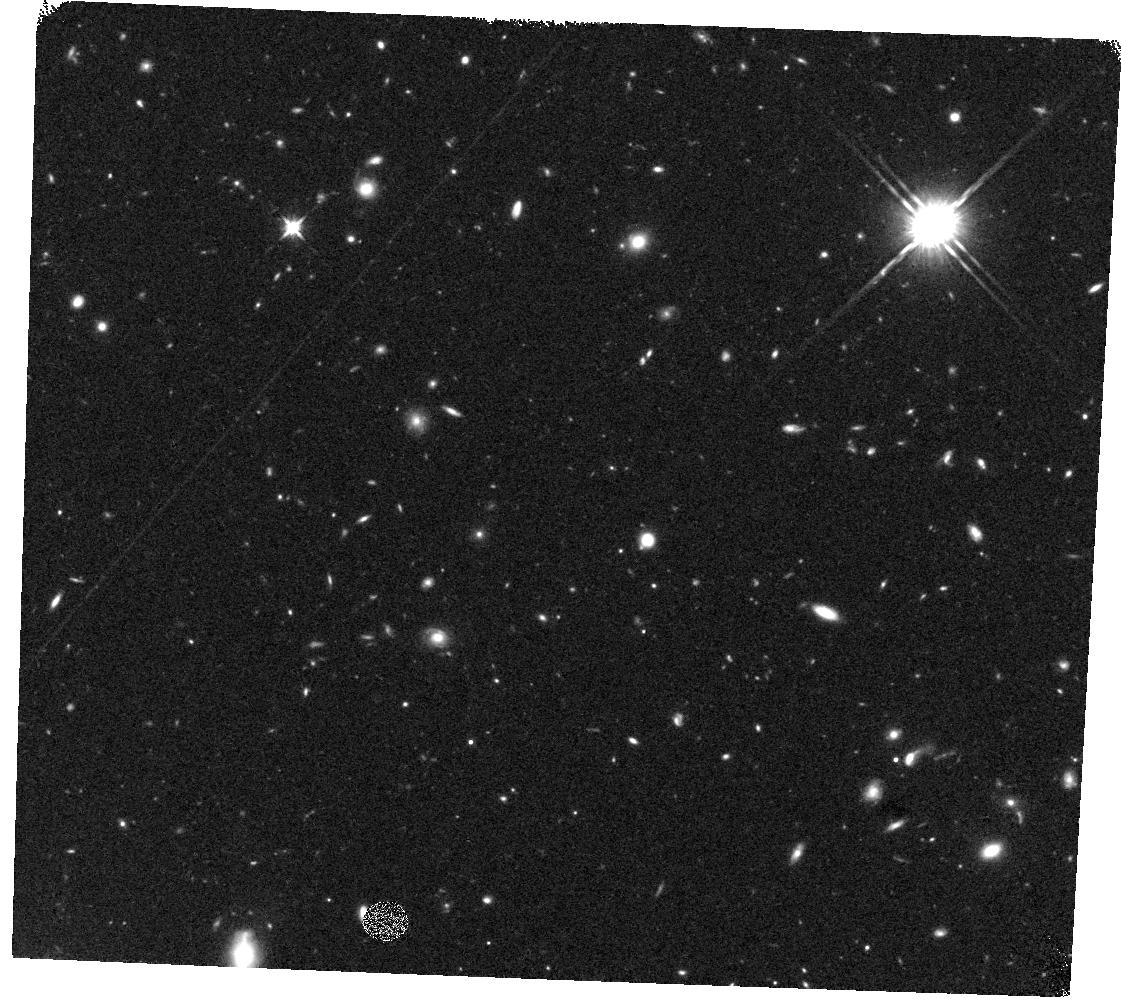
Target: GOODSN-ORI135-V2A. Instrument: WFC3/IR. Filter: F125W. Exposure: 19 min. Observation ID: hst_12443_2a_wfc3_ir_f125w_iboe2a

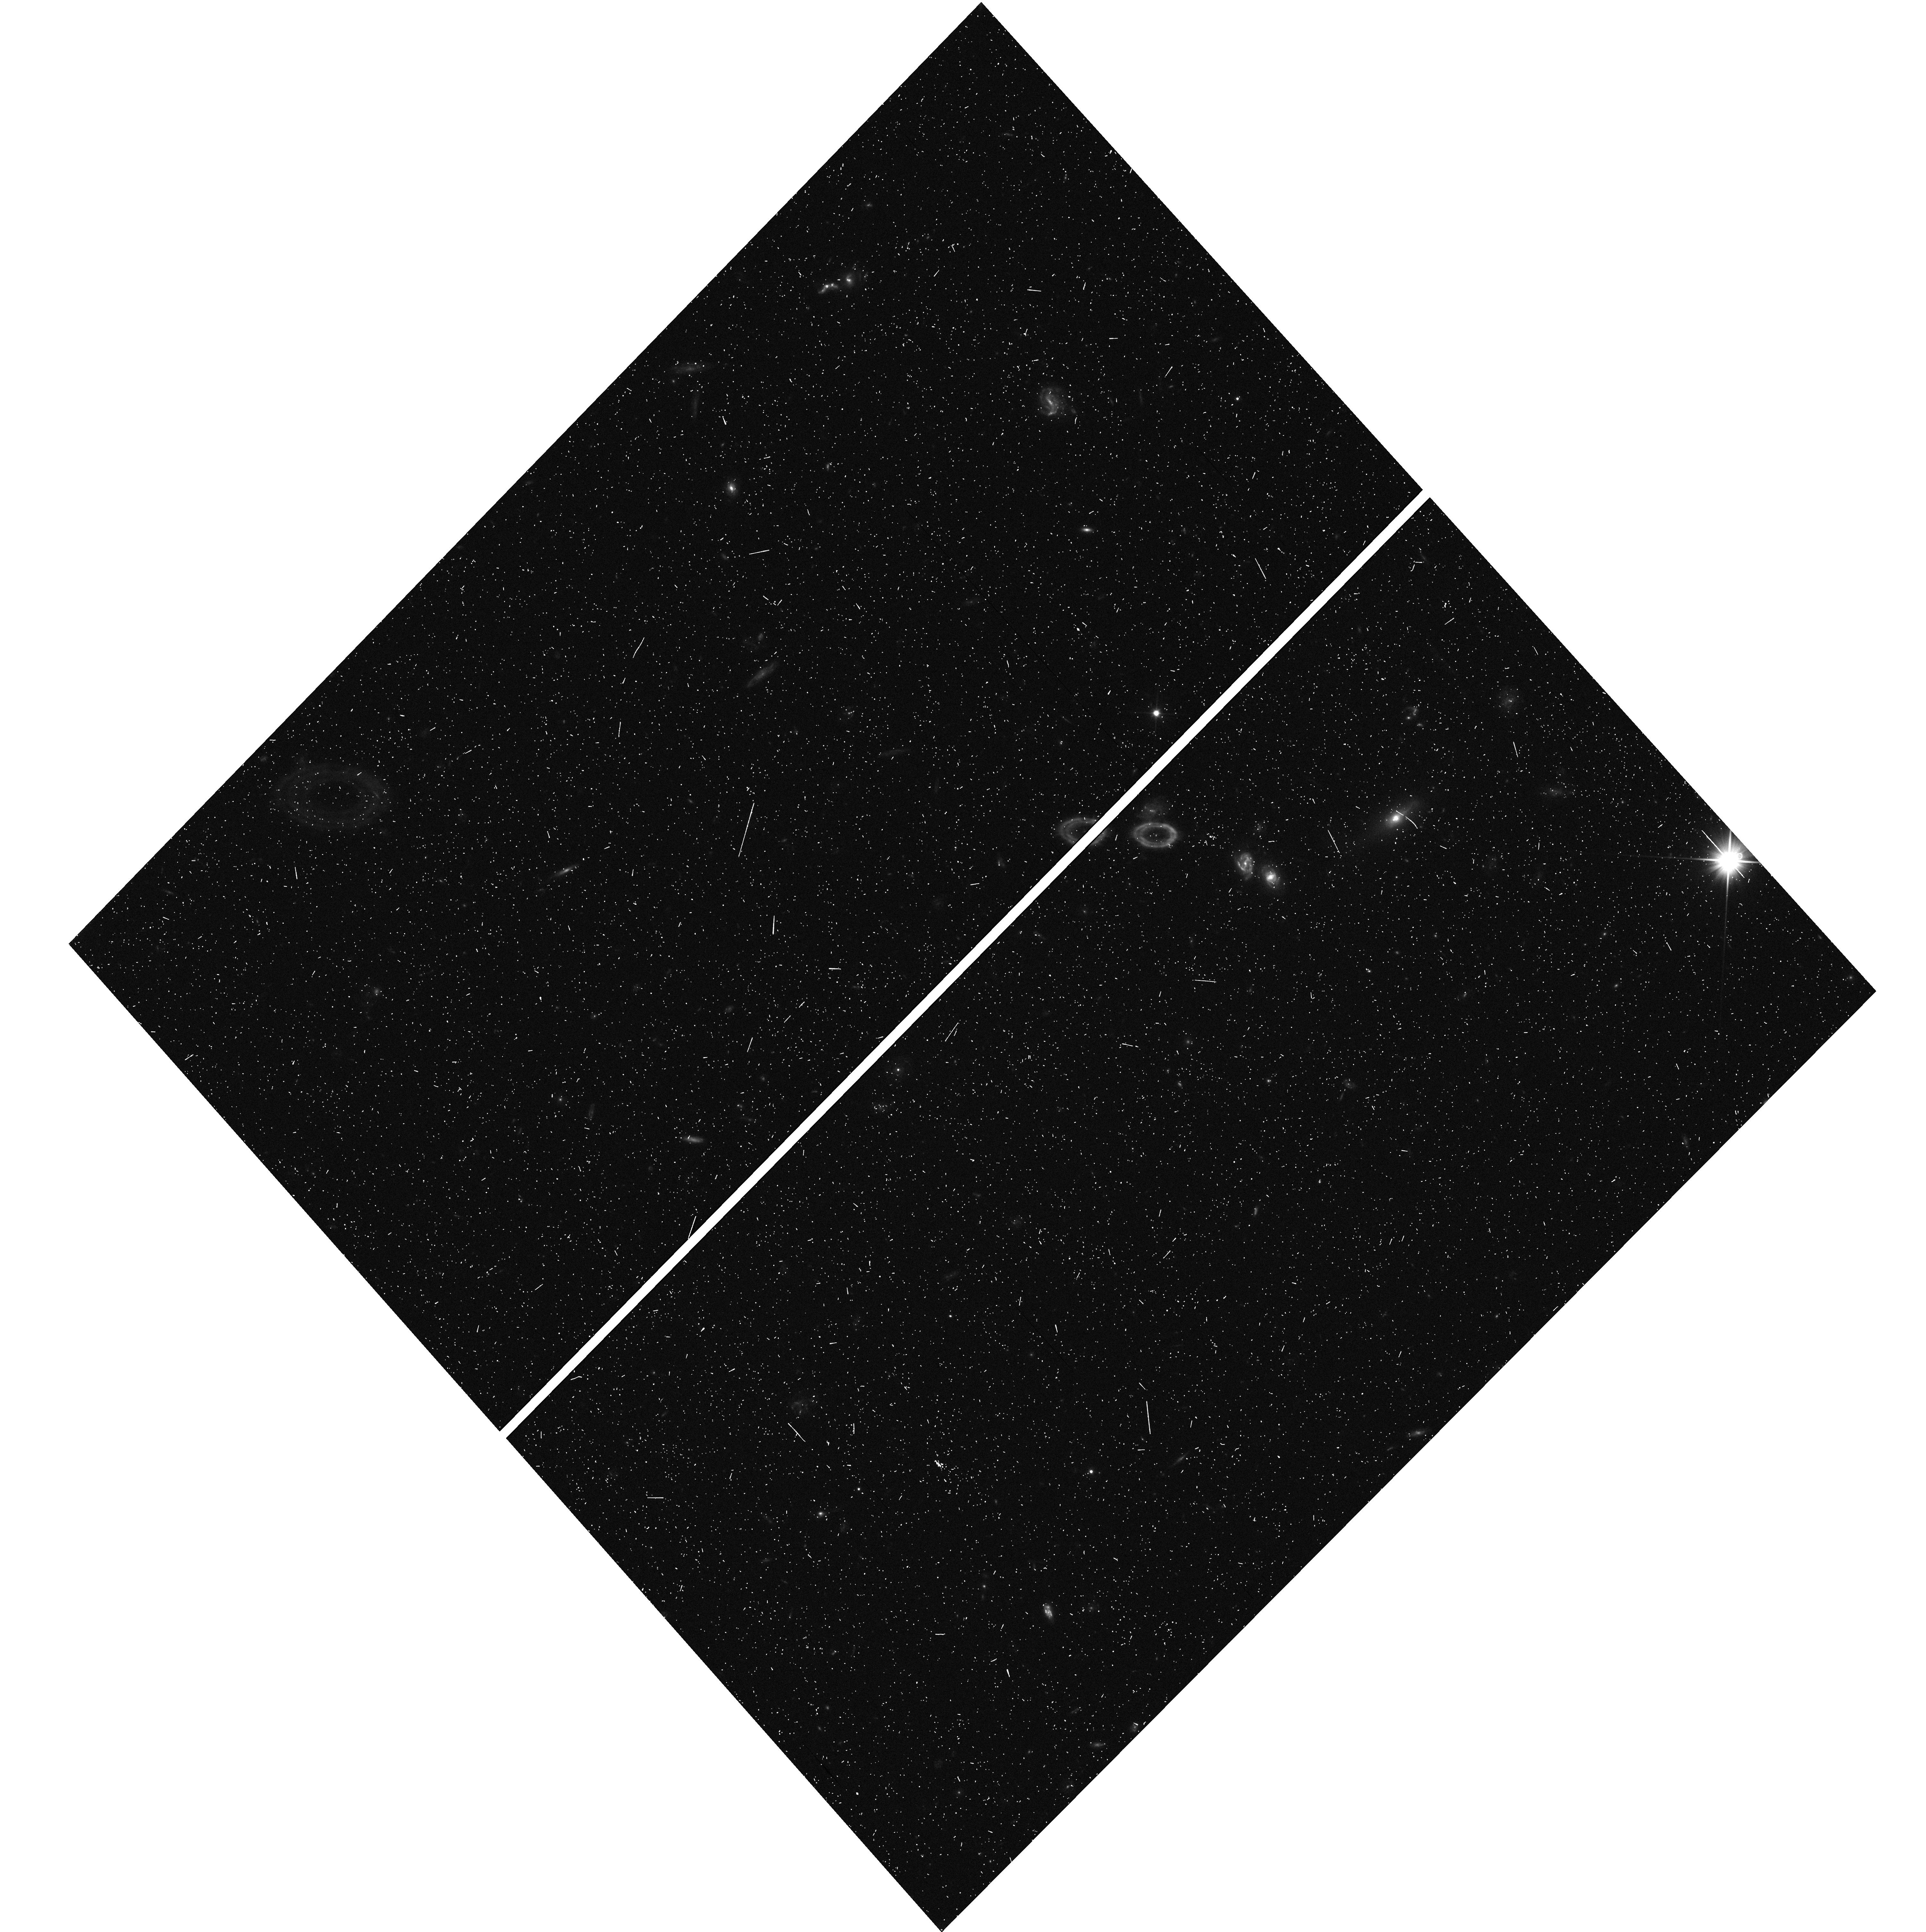
Target: GOODSN-ORI180-V1R. Instrument: WFC3/UVIS. Filter: F350LP. Exposure: 7 min. Observation ID: hst_12443_6r_wfc3_uvis_f350lp_iboe6r

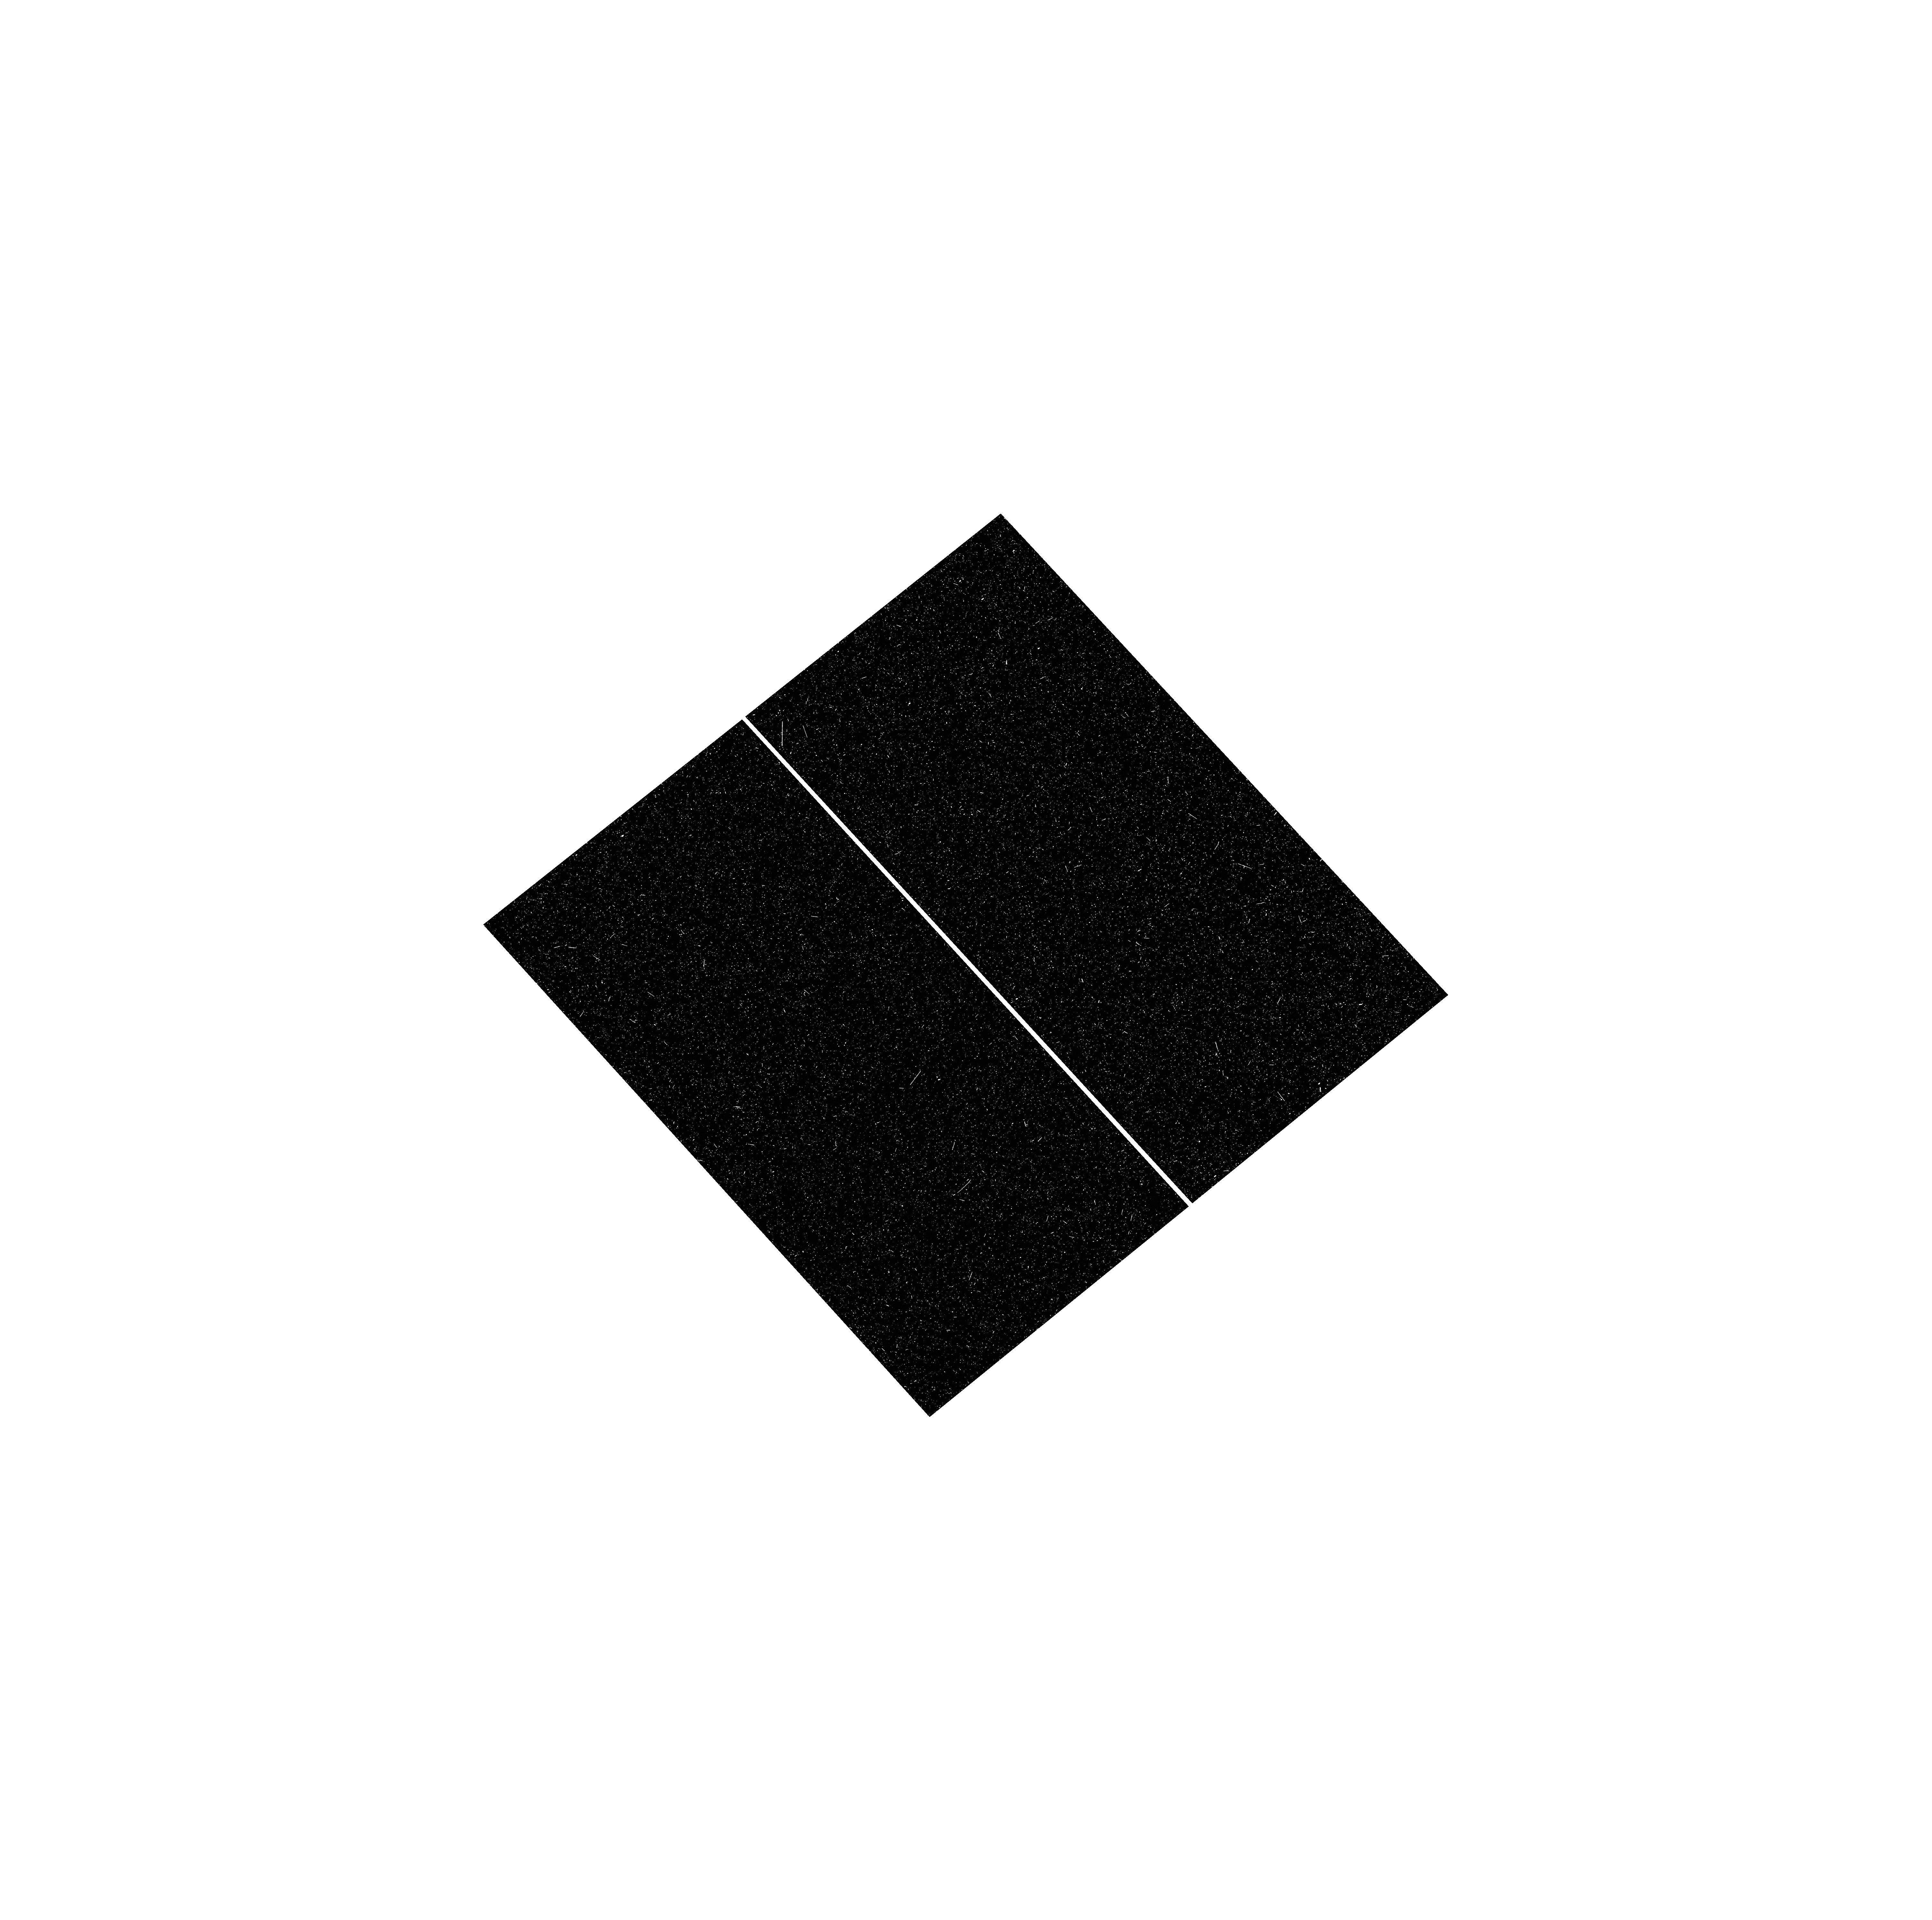
Target: GOODN-ORI090-V3J. Instrument: WFC3/UVIS. Filter: F275W. Exposure: 18 min. Observation ID: hst_12443_3j_wfc3_uvis_f275w_iboe3j

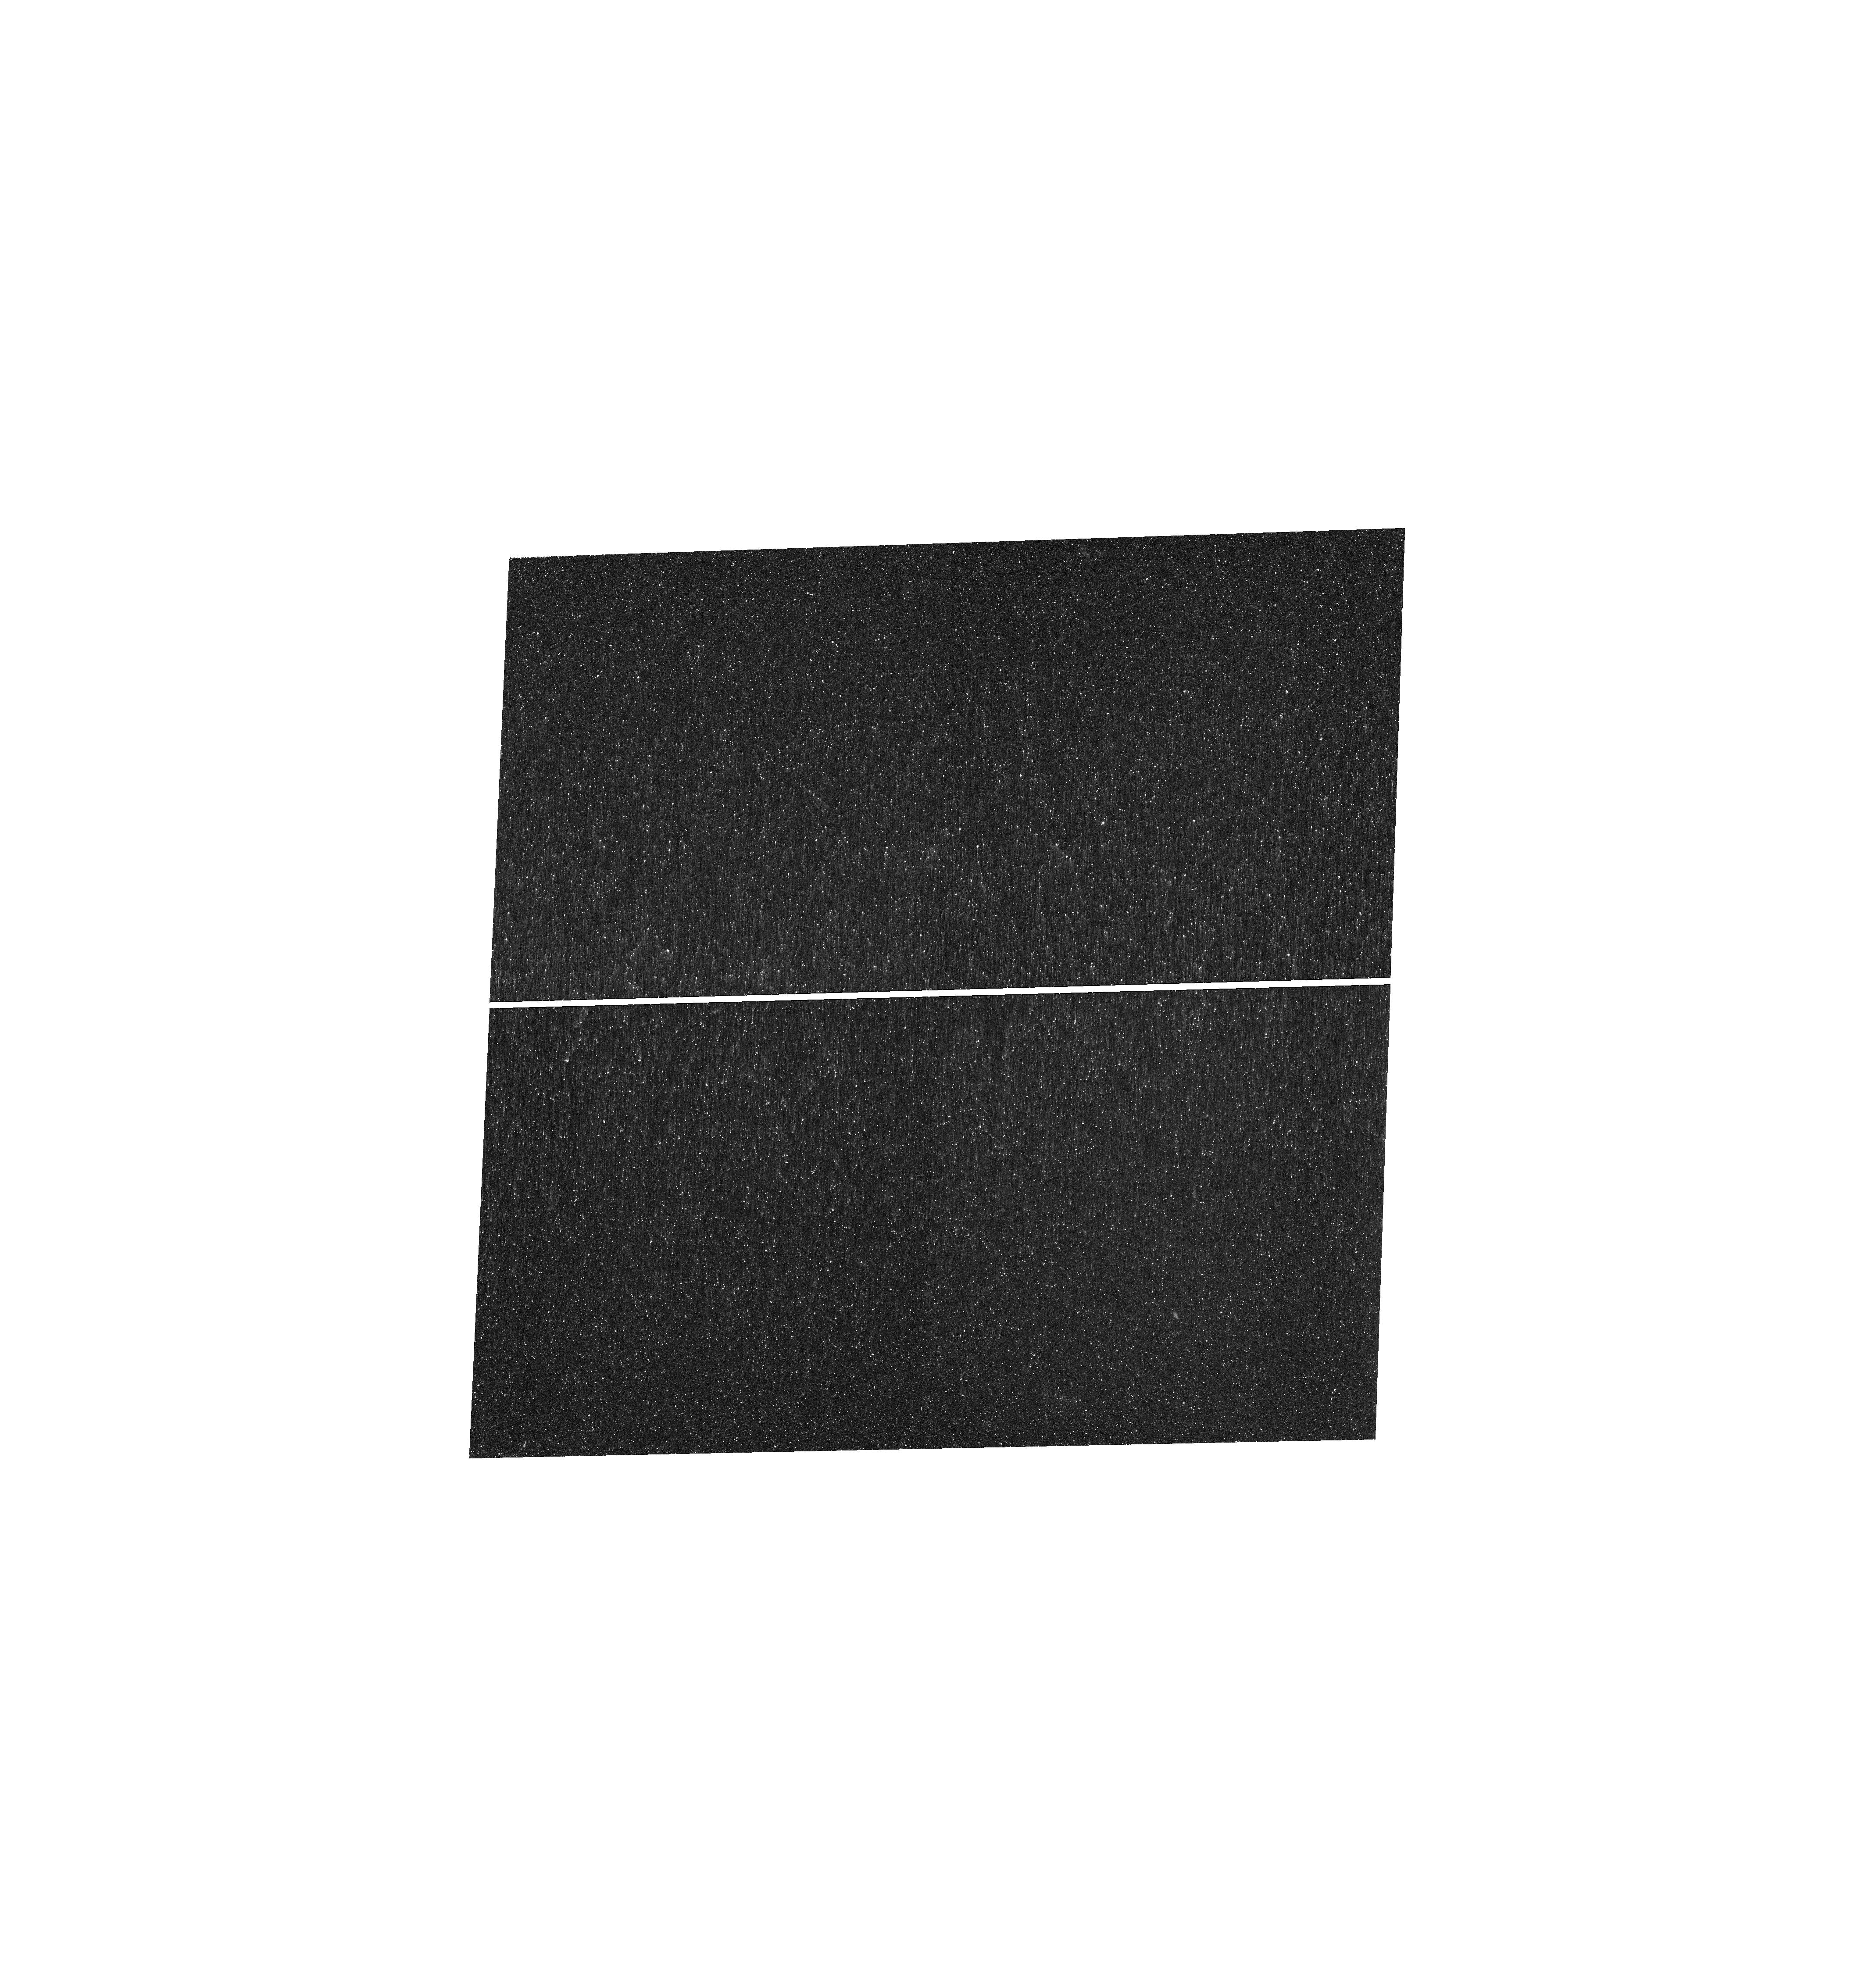
Target: GOODSN-ORI135-V2H. Instrument: WFC3/UVIS. Filter: F275W. Exposure: 28 min. Observation ID: hst_12443_2h_wfc3_uvis_f275w_iboe2h

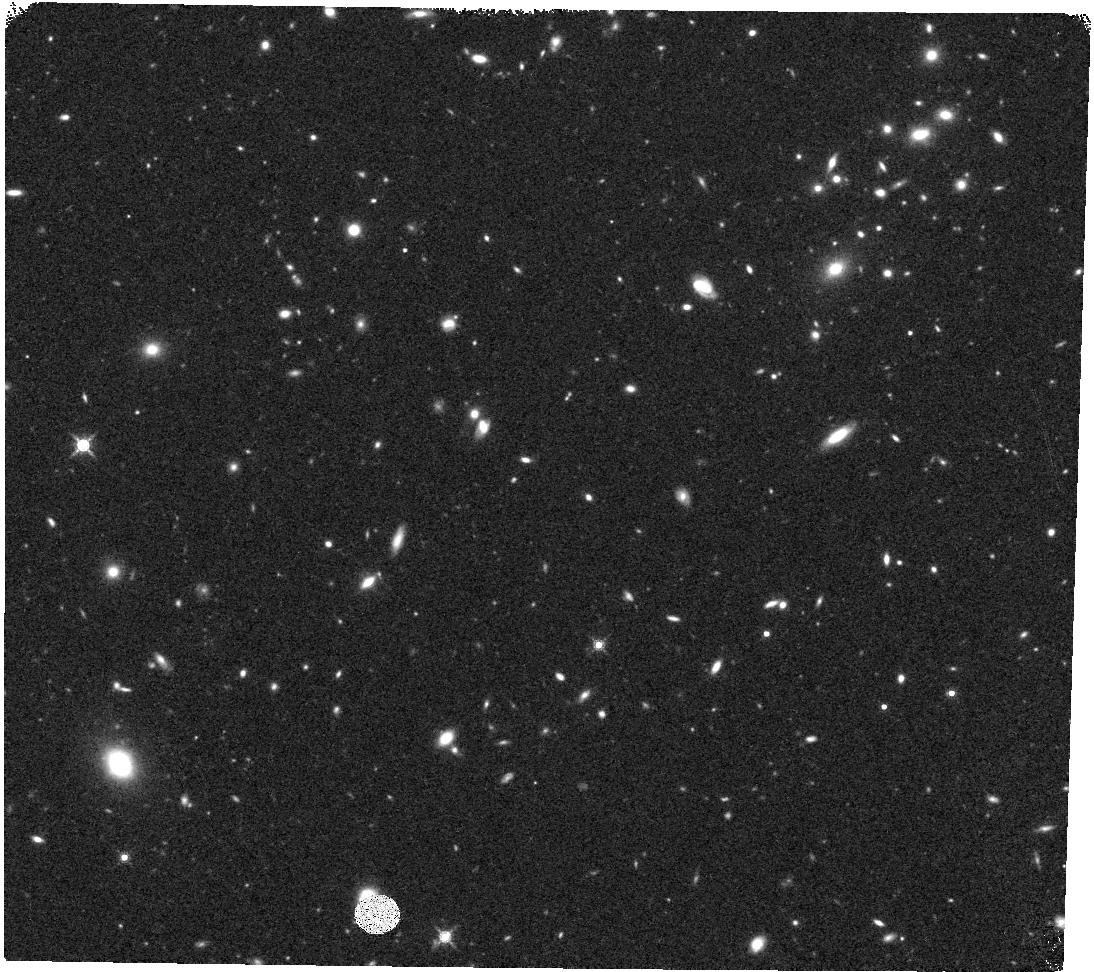
Target: GOODSN-ORI135-V2G. Instrument: WFC3/IR. Filter: F160W. Exposure: 20 min. Observation ID: hst_12443_bb_wfc3_ir_f160w_iboebb

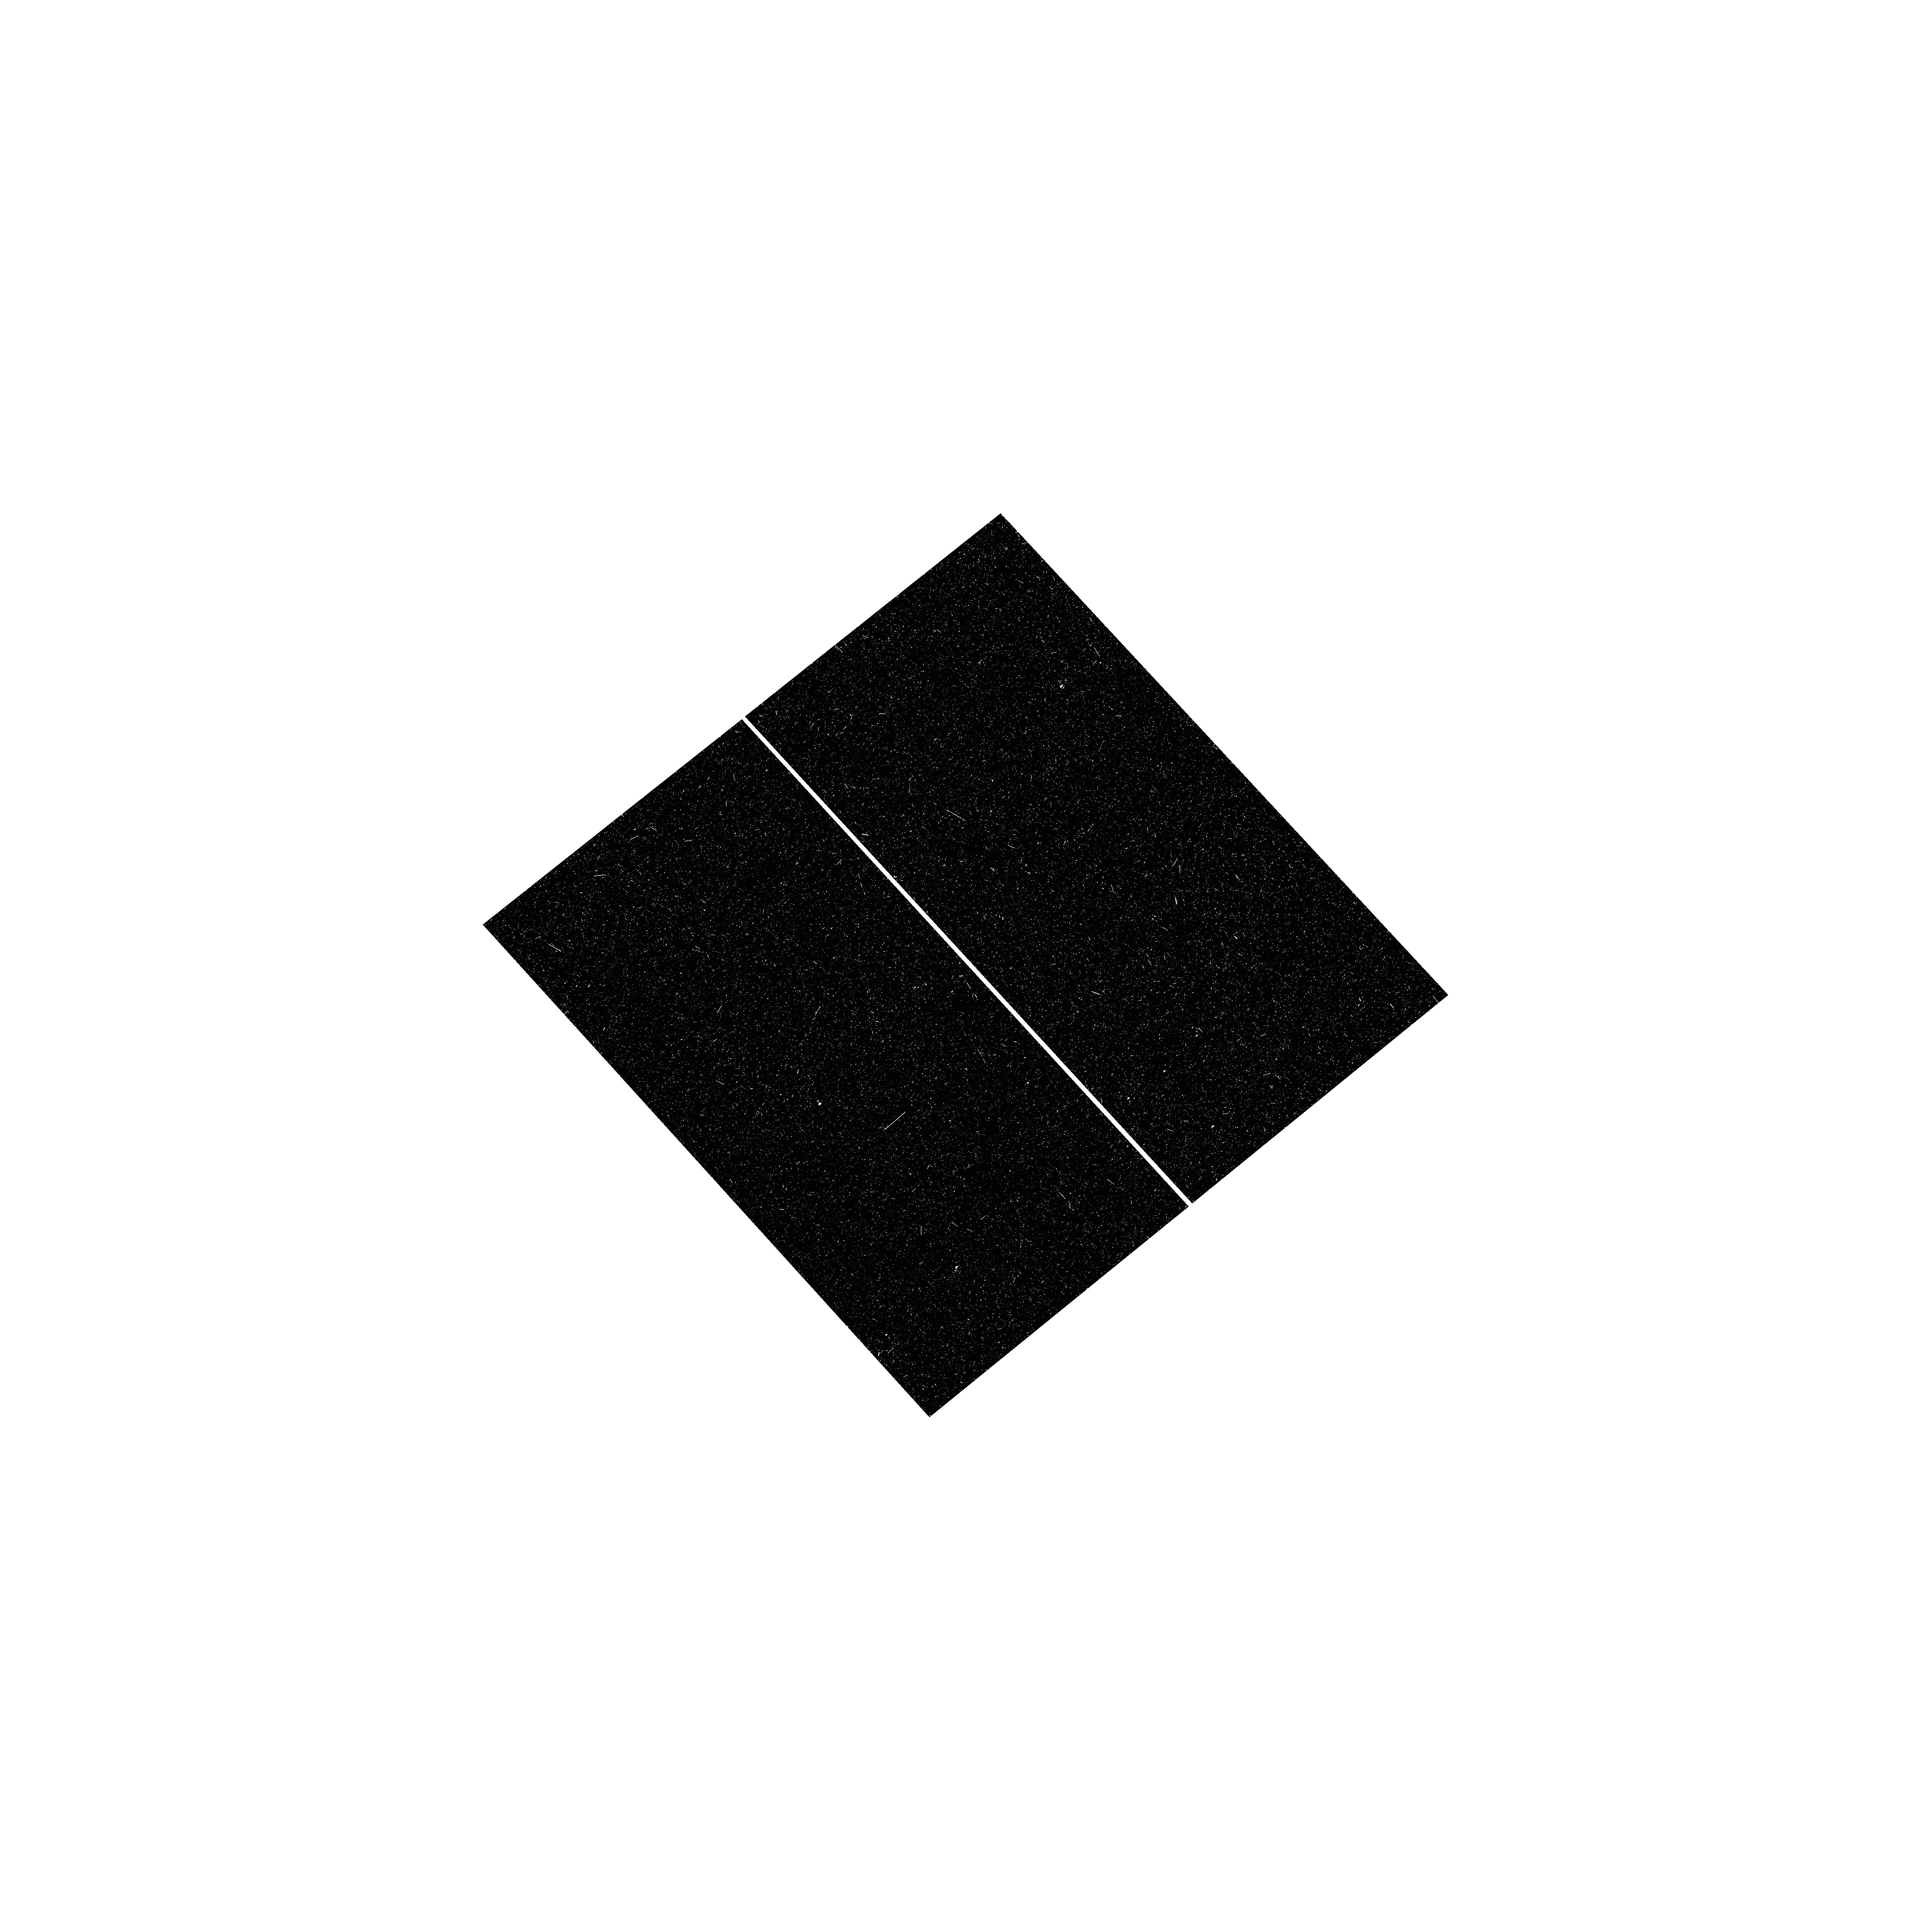
Target: GOODN-ORI090-V3D. Instrument: WFC3/UVIS. Filter: F275W. Exposure: 20 min. Observation ID: hst_12443_3d_wfc3_uvis_f275w_iboe3d

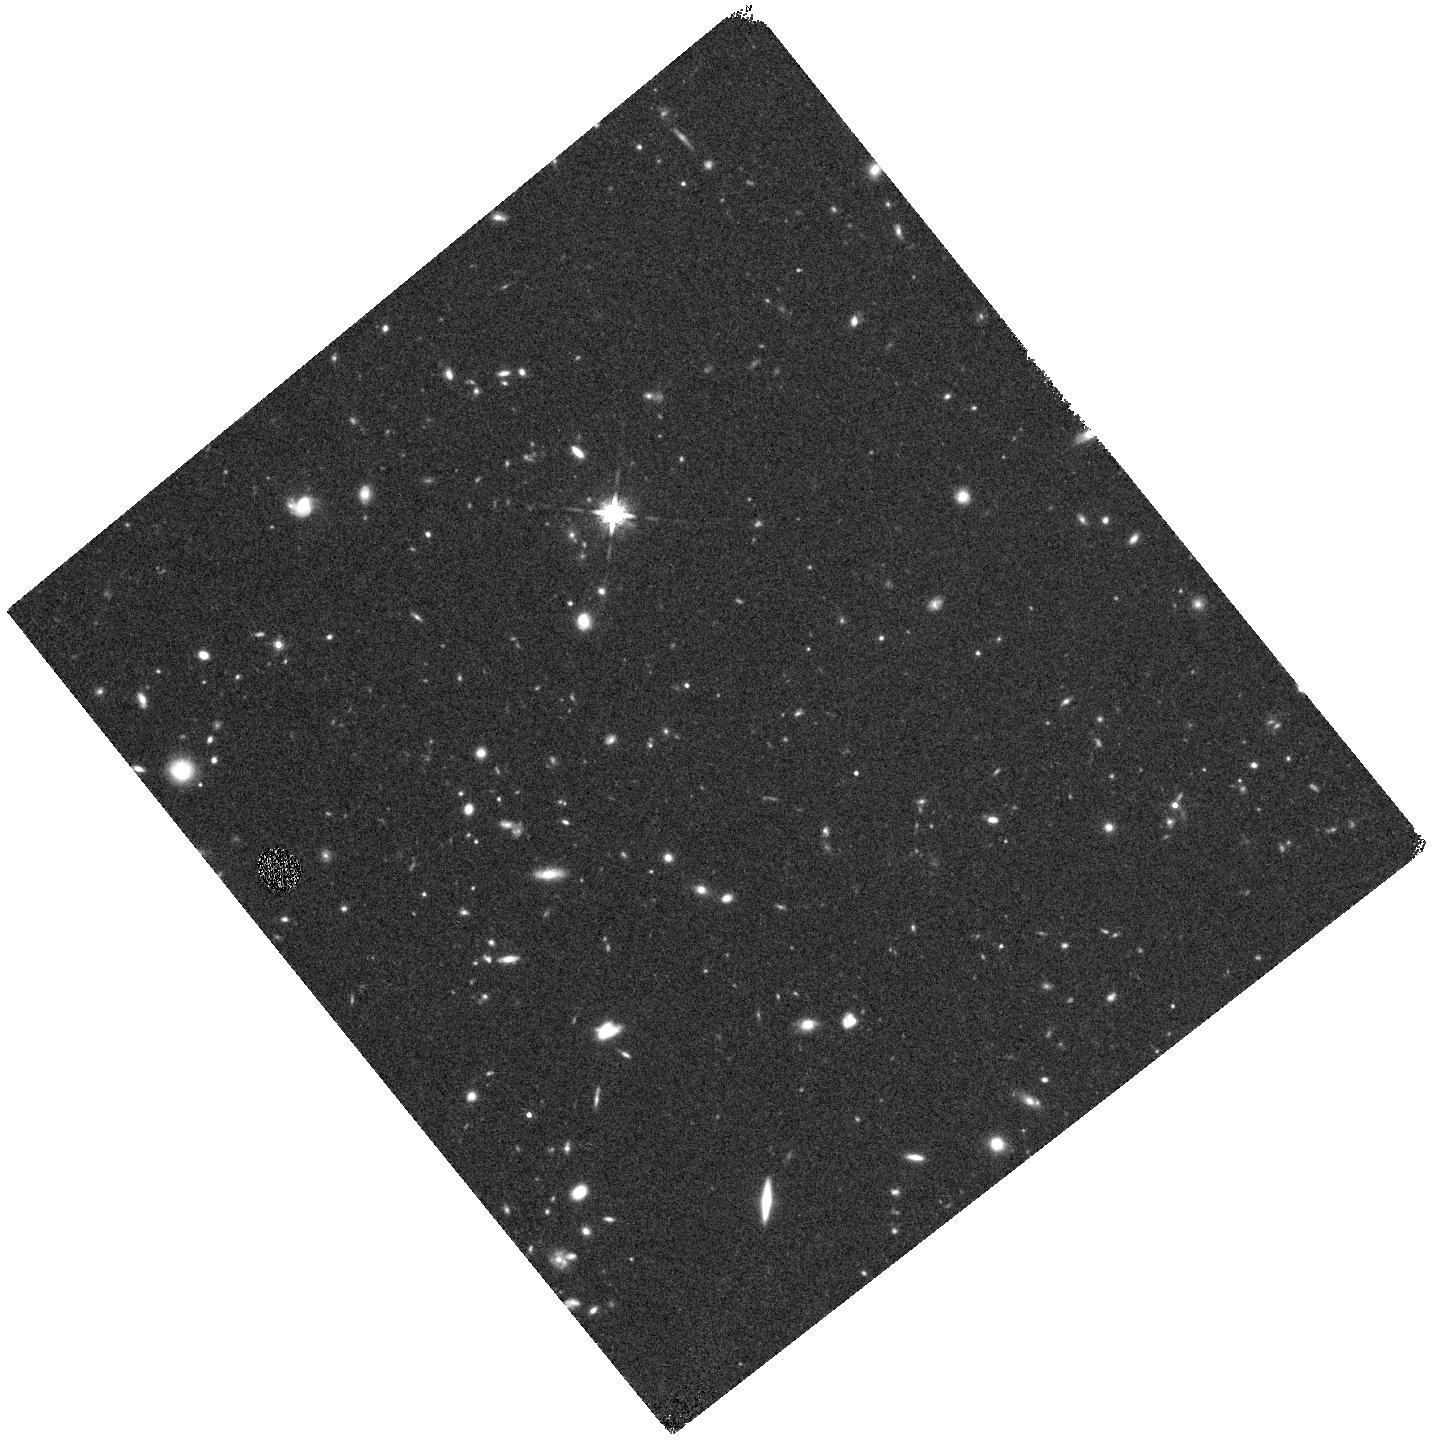
Target: GOODN-ORI090-V3A. Instrument: WFC3/IR. Filter: F160W. Exposure: 20 min. Observation ID: hst_12443_3a_wfc3_ir_f160w_iboe3a

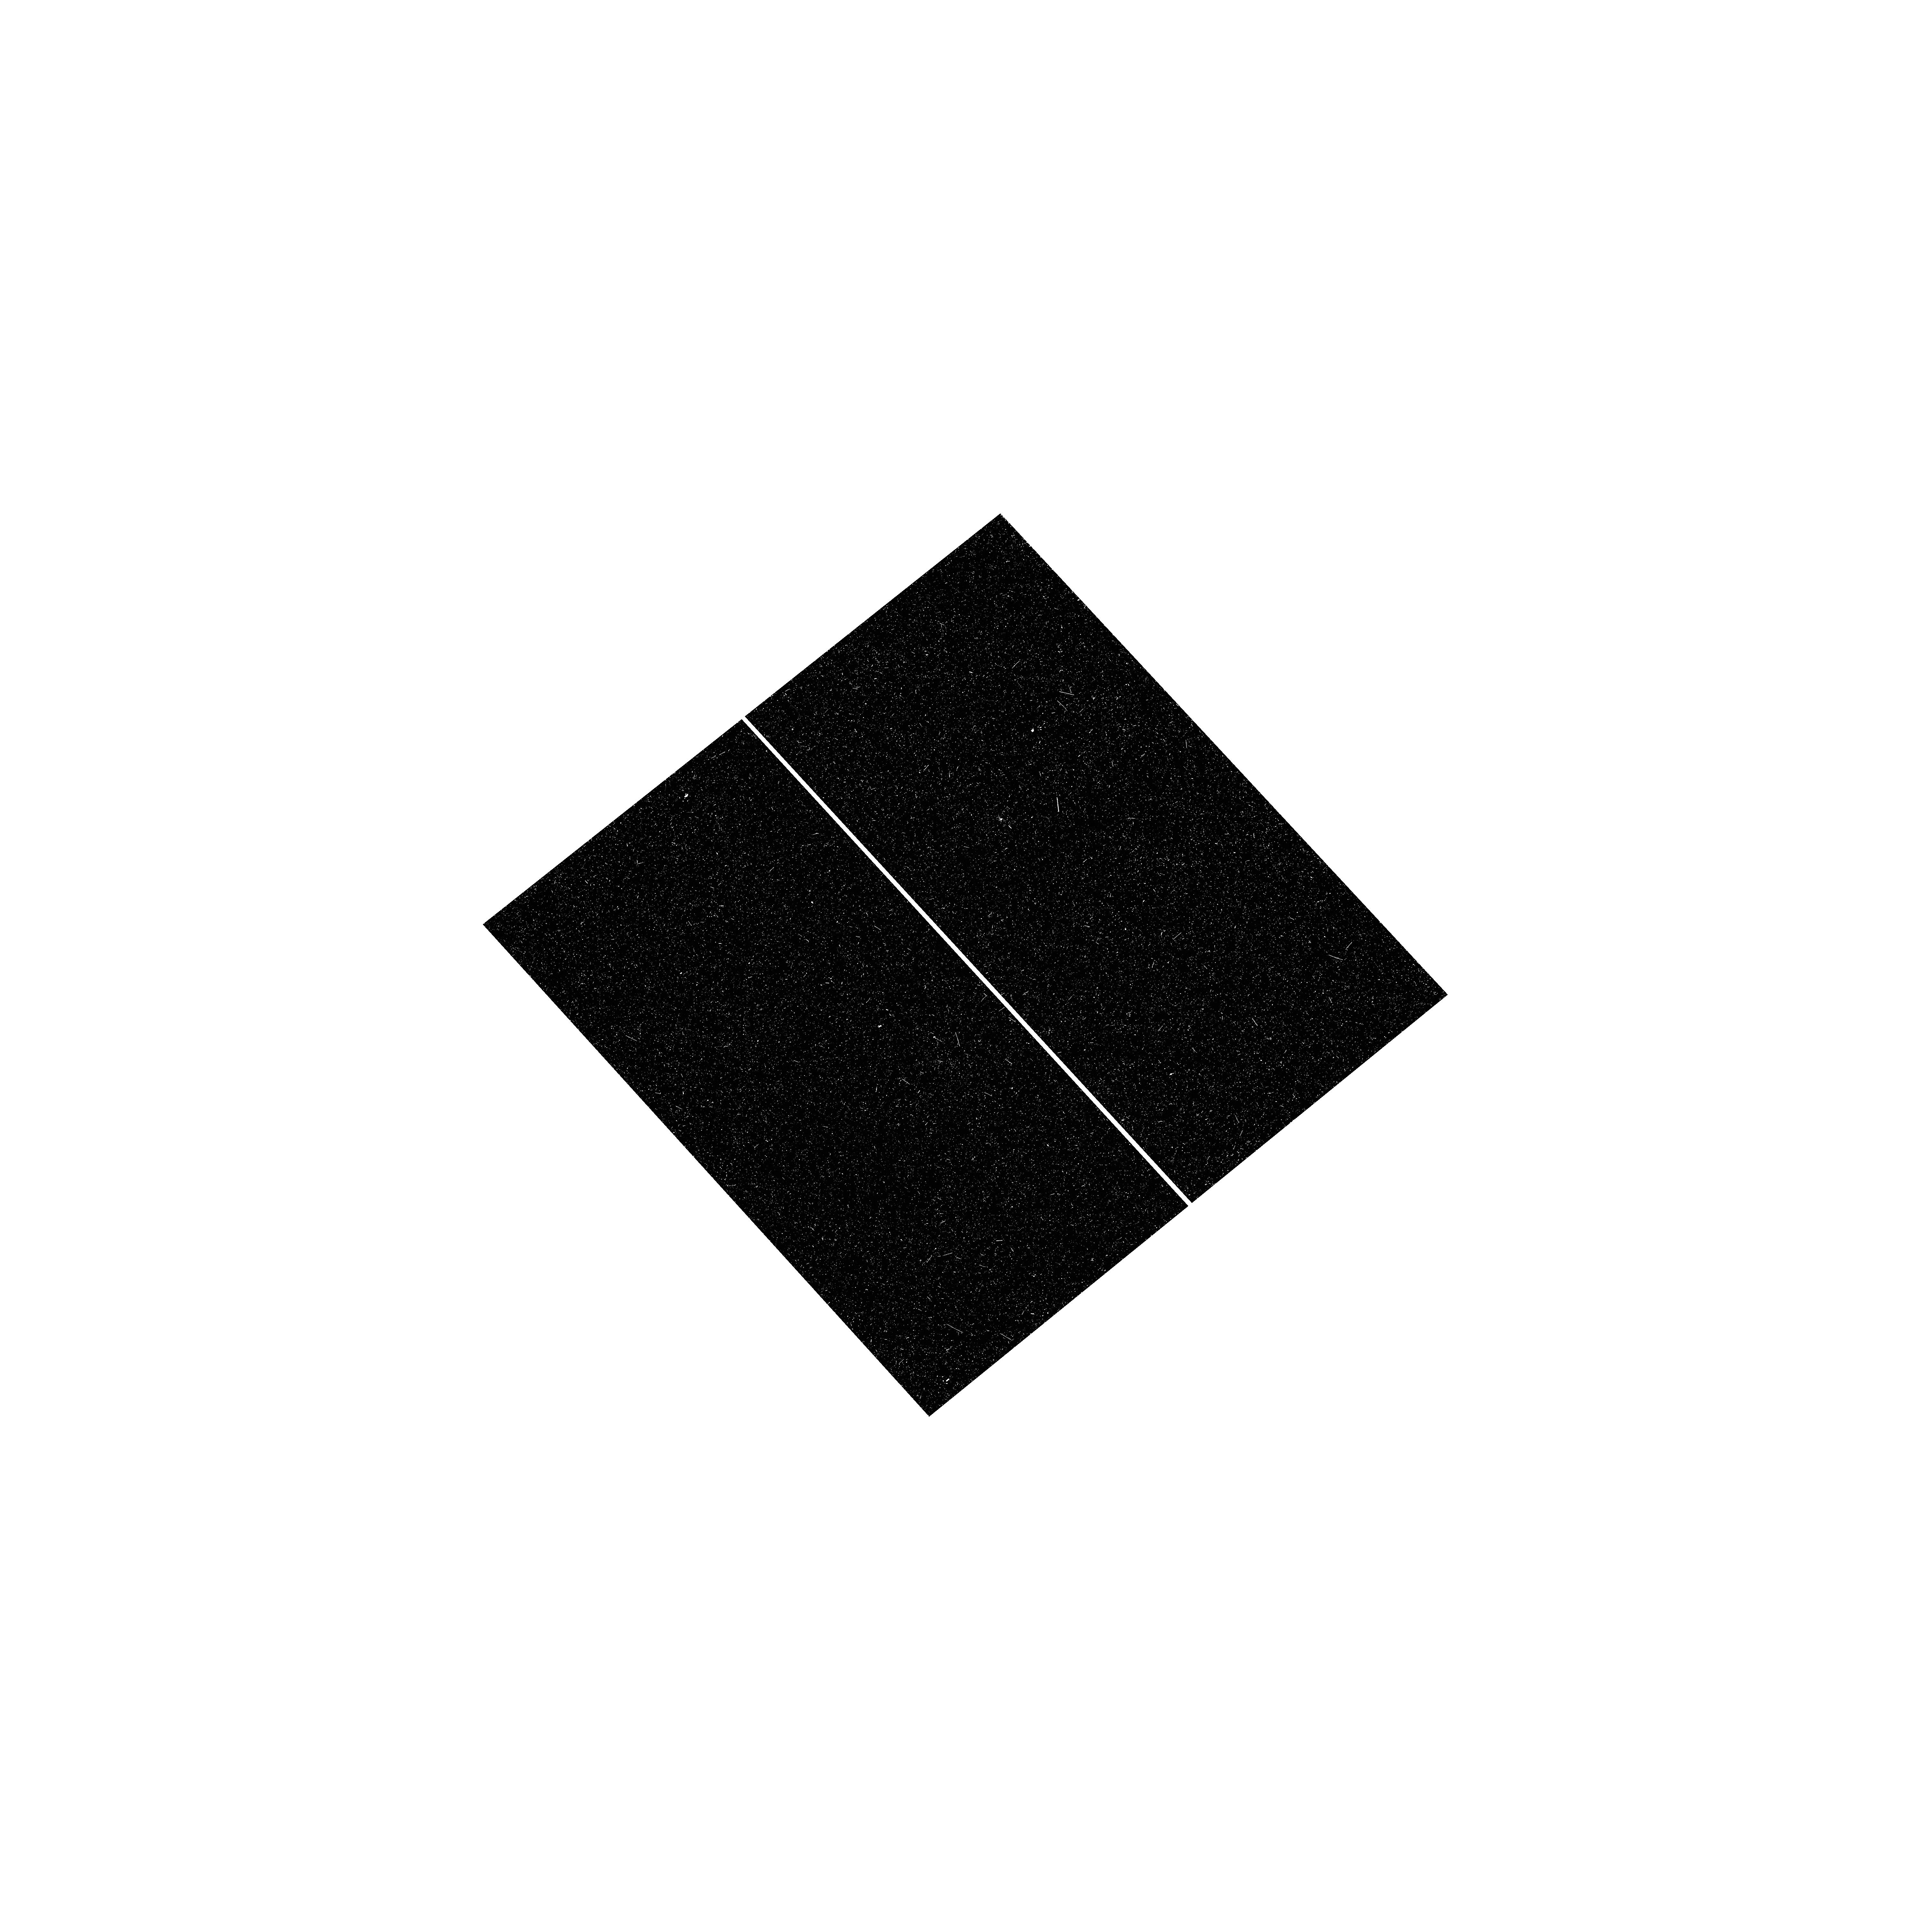
Target: GOODN-ORI090-V3B. Instrument: WFC3/UVIS. Filter: F275W. Exposure: 20 min. Observation ID: hst_12443_3b_wfc3_uvis_f275w_iboe3b

Galaxy Assembly and the Evolution of Structure over the First Third of Cosmic Time - III (PI: Faber, Sandra M.)

This survey will document the first third of galactic evolution from z=8 to 1.5 and test for evolution in the properties of Type Ia supernovae to z~2 by imaging more than 250, 000 galaxies with WFC3/IR and ACS. Five premier multi-wavelength regions are selected from within the Spitzer SEDS survey, providing complementary IRAC data down to 26.5 AB mag, a unique resource for stellar masses at high redshifts. The use of five widely separated fields mitigates cosmic variance and yields statistically robust samples of galaxies down to 10^9 M_Sun out to z~8. We adopt a two-tiered strategy with a "Wide" component (roughly 2 orbits deep over ~0.2 sq. degrees) and a "Deep" component (roughly 12 orbits deep over ~0.04 sq. degrees). Combining these with ultra-deep imaging from the Cycle 17 HUDF09 program yields a three-tiered strategy for efficient sampling of both rare/bright and faint/common objects. Three of the Wide-survey fields are located in COSMOS, EGS, and UKIDSS/UDS. Each of these consists of roughly 3x15 WFC3/IR tiles. Each WFC3 tile will be observed for 2 orbits, with single orbits separated in time to allow a search for high-redshift Type Ia SNe. The co-added exposure times will be approximately 2/3 orbit in J (F125W) and 4/3 orbit in H (F160W). ACS parallels overlap most of the WFC3 area and will consist of roughly 2/3 orbits in V (F606W) and 4/3 orbit in I (F814W). Because of the larger area of ACS, this results in effective exposures that are twice as long (4/3 in V, 8/3 in I), making a very significant improvement to existing ACS mosaics in COSMOS and EGS and creating a new ACS mosaic in UDS/UKIDSS where none now exists. Other Wide-survey components are located in the GOODS fields (North and South) surrounding the Deep-survey areas. The Deep-survey fields cover roughly half of each GOODS field, with exact areas and placements to be determined as part of the Phase-2 process. Each WFC3/IR tile within the Deep regions will receive approximately 12 orbits of exposure time split between Y (F105W), J (F125W), and H (F160W). Multi-epoch imaging will provide an efficient search for high-redshift Type Ia SNe here also. ACS parallels are also taken in the Deep regions, with the goal of assembling enough total exposure time in F850LP and other filters to identify high redshift z>6 galaxies in concert with WFC3/IR data using the Lyman break technique. A portion of the GOODS-N campaign will take place while the field is in the HST Continuous Viewing Zone (CVZ). The bright time in those orbits will be used to obtain UV imaging with WFC3 in the F275W and F336W filters. The exact number of orbits will not be known until Phase-2 planning is complete, but we anticipate that it will be possible to schedule at least 100 orbits, resulting in 5-sigma point-source depths of 26.6, 26.4 in F275W and F336W, respectively. The science goals include measuring the Lyman-continuum escape fractions for galaxies at z~2.5 and identifying Lyman-break galaxies at z~2-3. The Type Ia supernova search program in this proposal is integrated with that in the Postman cluster MCT proposal, with this one stressing the more distant supernovae. A combined follow-up program will provide light curves and grism spectra of 15-20 of the best candidates at redshifts 1<z<2. The observing configuration for the followup will depend on the redshift of the supernova, and will likely include a grism observation with either ACS G800L, WFC3-IR G102, or G141, and light curves observed with F850LP, WFC3-IR F125W, and F160W. The new data will be used to answer many urgent questions in galaxy evolution and cosmology. In the reionization era, we will identify hundreds of high-confidence z>7 galaxies in the Deep regions, in addition to hundreds of highly-luminous candidates in the Wide regions for detailed follow-up. These samples will be used to construct a unified picture of star-formation and stellar mass buildup in early galaxies. Extremely deep X-ray data will reveal distant AGNs to z>6, shedding light on the earliest stages of BH growth. In the peak star formation/QSO era, z~2, we will document the properties of early disks, the build-up of bulges, the evolution of mergers, and the nature of AGN hosts to construct an integrated model for structural evolution, star formation quenching, and AGN triggering. Finally, the ~8 Type Ia SNe found beyond z>1.5 in the supernova programs will establish the constancy of these standard candles independent of dark energy and yield the first measurement of the Type Ia rate at z~2 to distinguish among different progenitor models. Lower-redshift SNe Ia at 1<z<1.5 will be used to measure the evolution of dark energy. This program takes full advantage of MCTP mode to fulfill Hubble's legacy for deep extragalactic science and prepare the way for JWST.